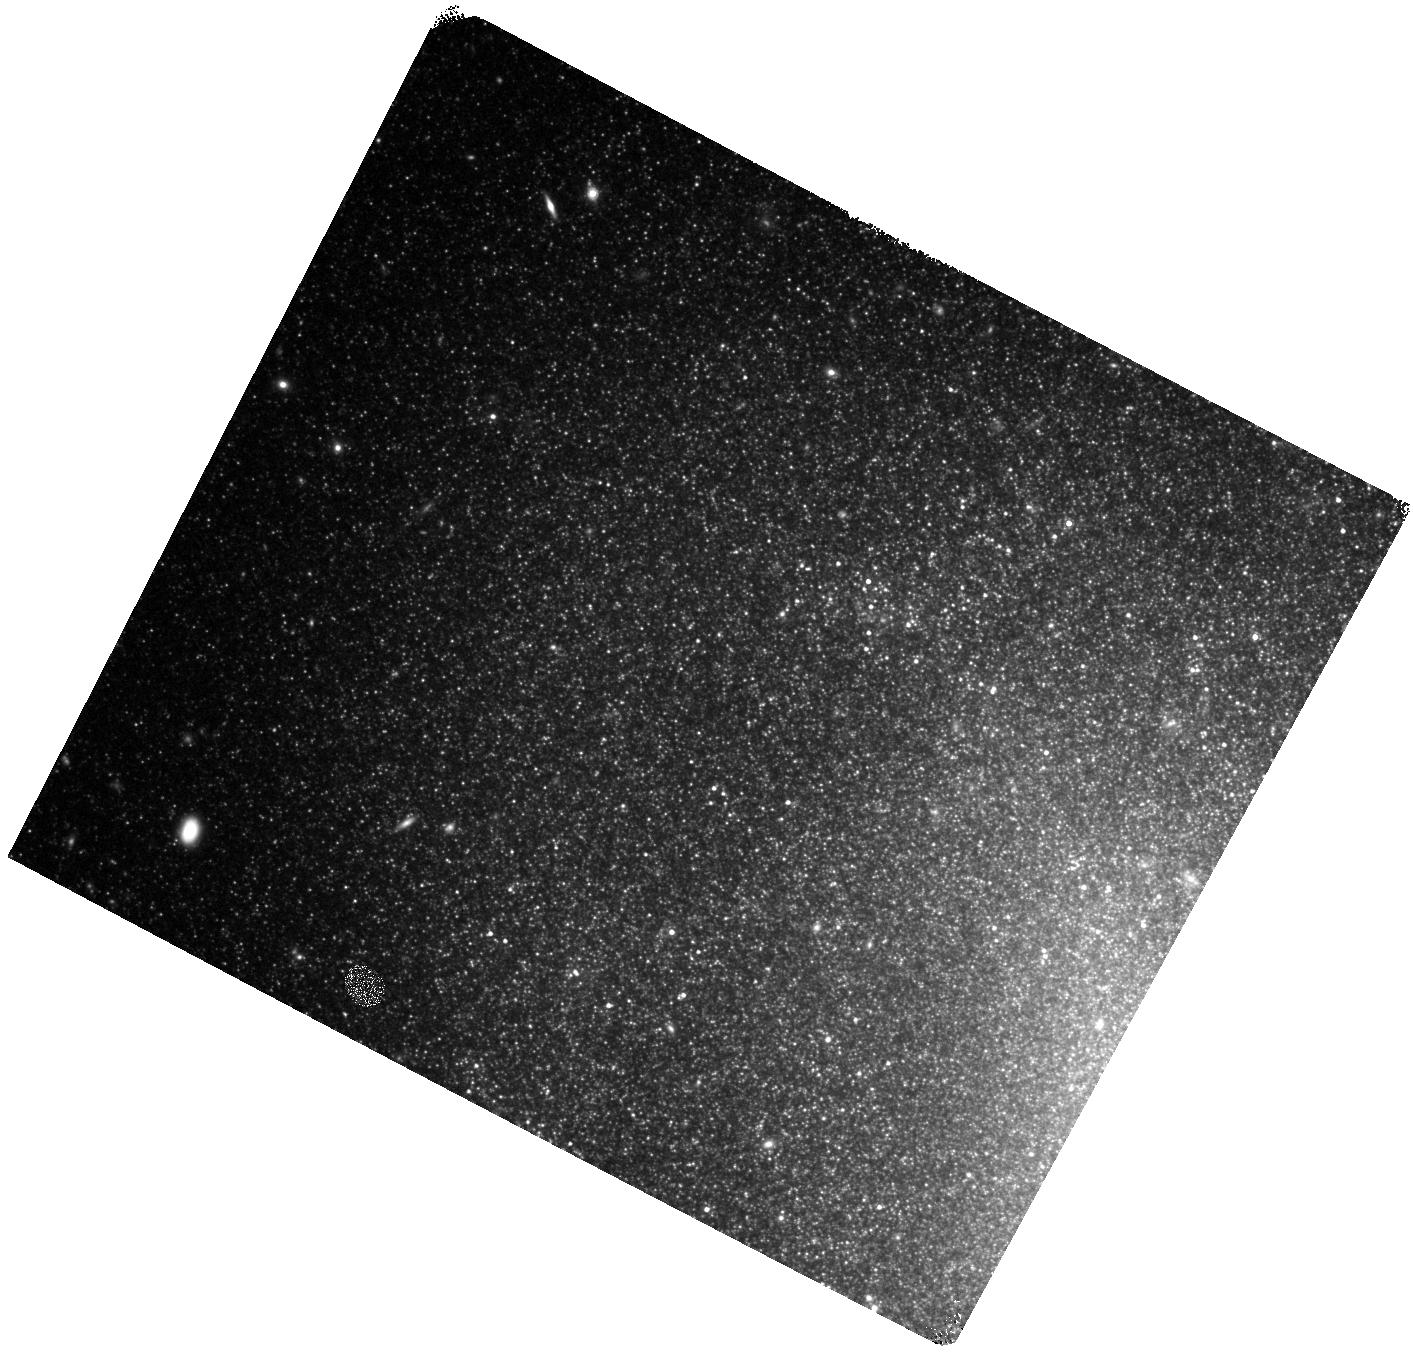
Target: SN-2002BU. Instrument: WFC3/IR. Filter: F160W. Exposure: 25 min. Observation ID: hst_13613_02_wfc3_ir_f160w_ichm02

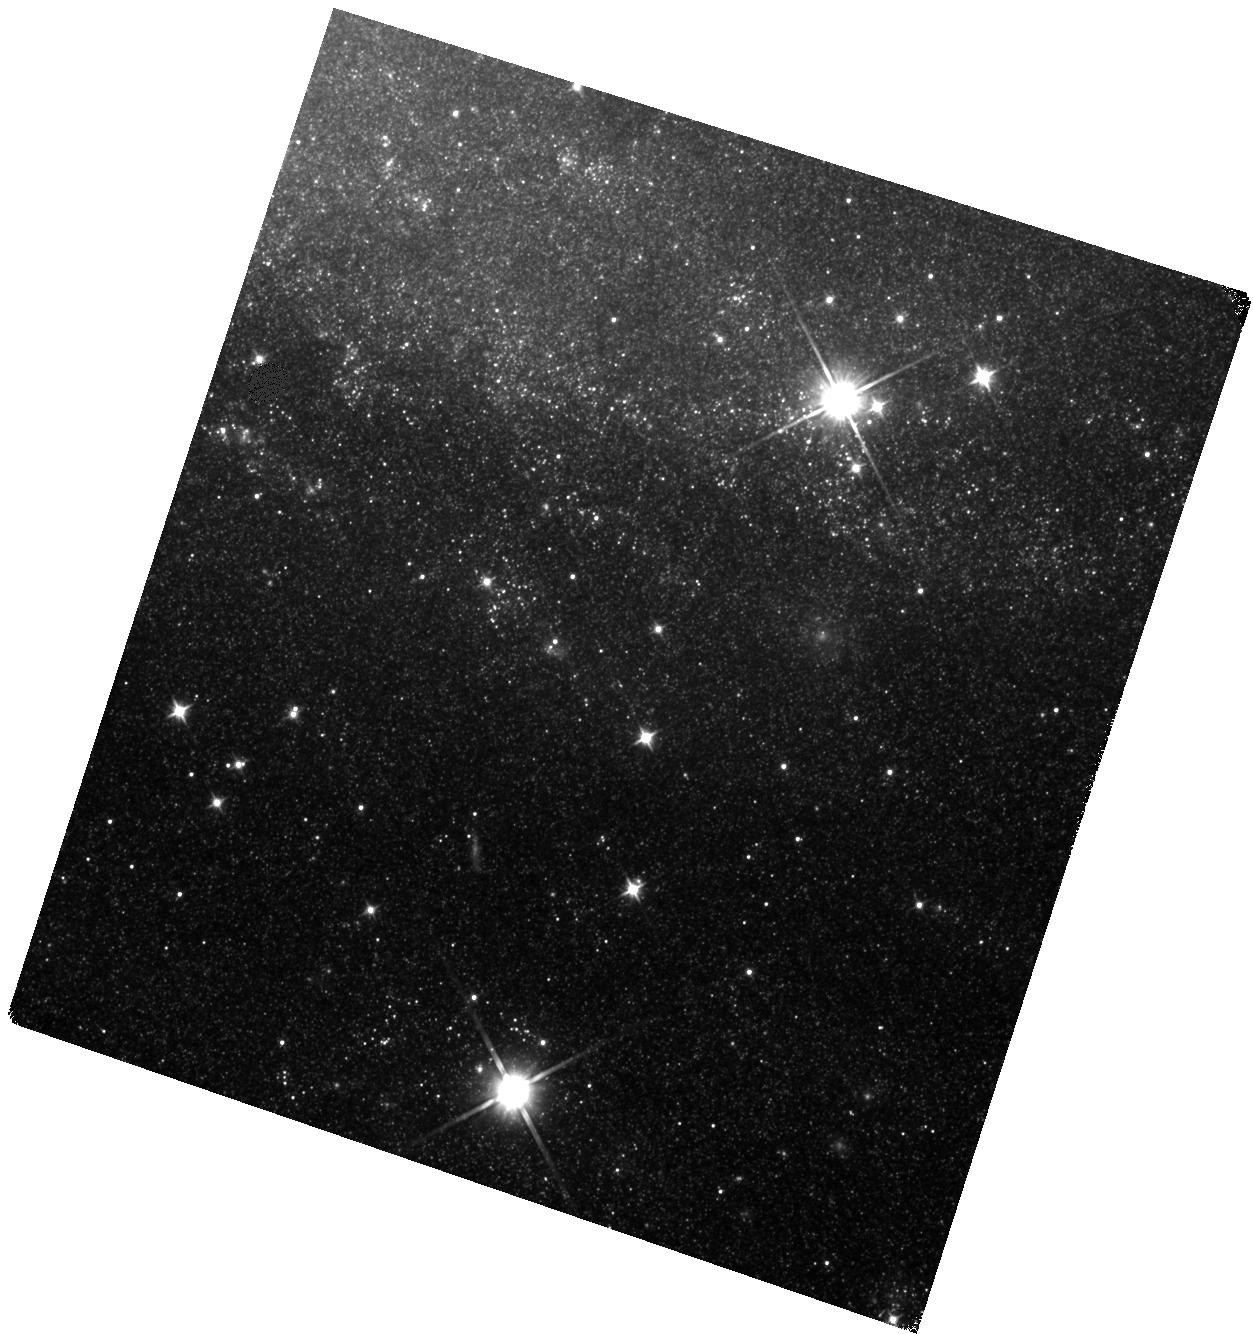
Target: SN-2008S. Instrument: WFC3/IR. Filter: F110W. Exposure: 22 min. Observation ID: hst_13613_03_wfc3_ir_f110w_ichm03

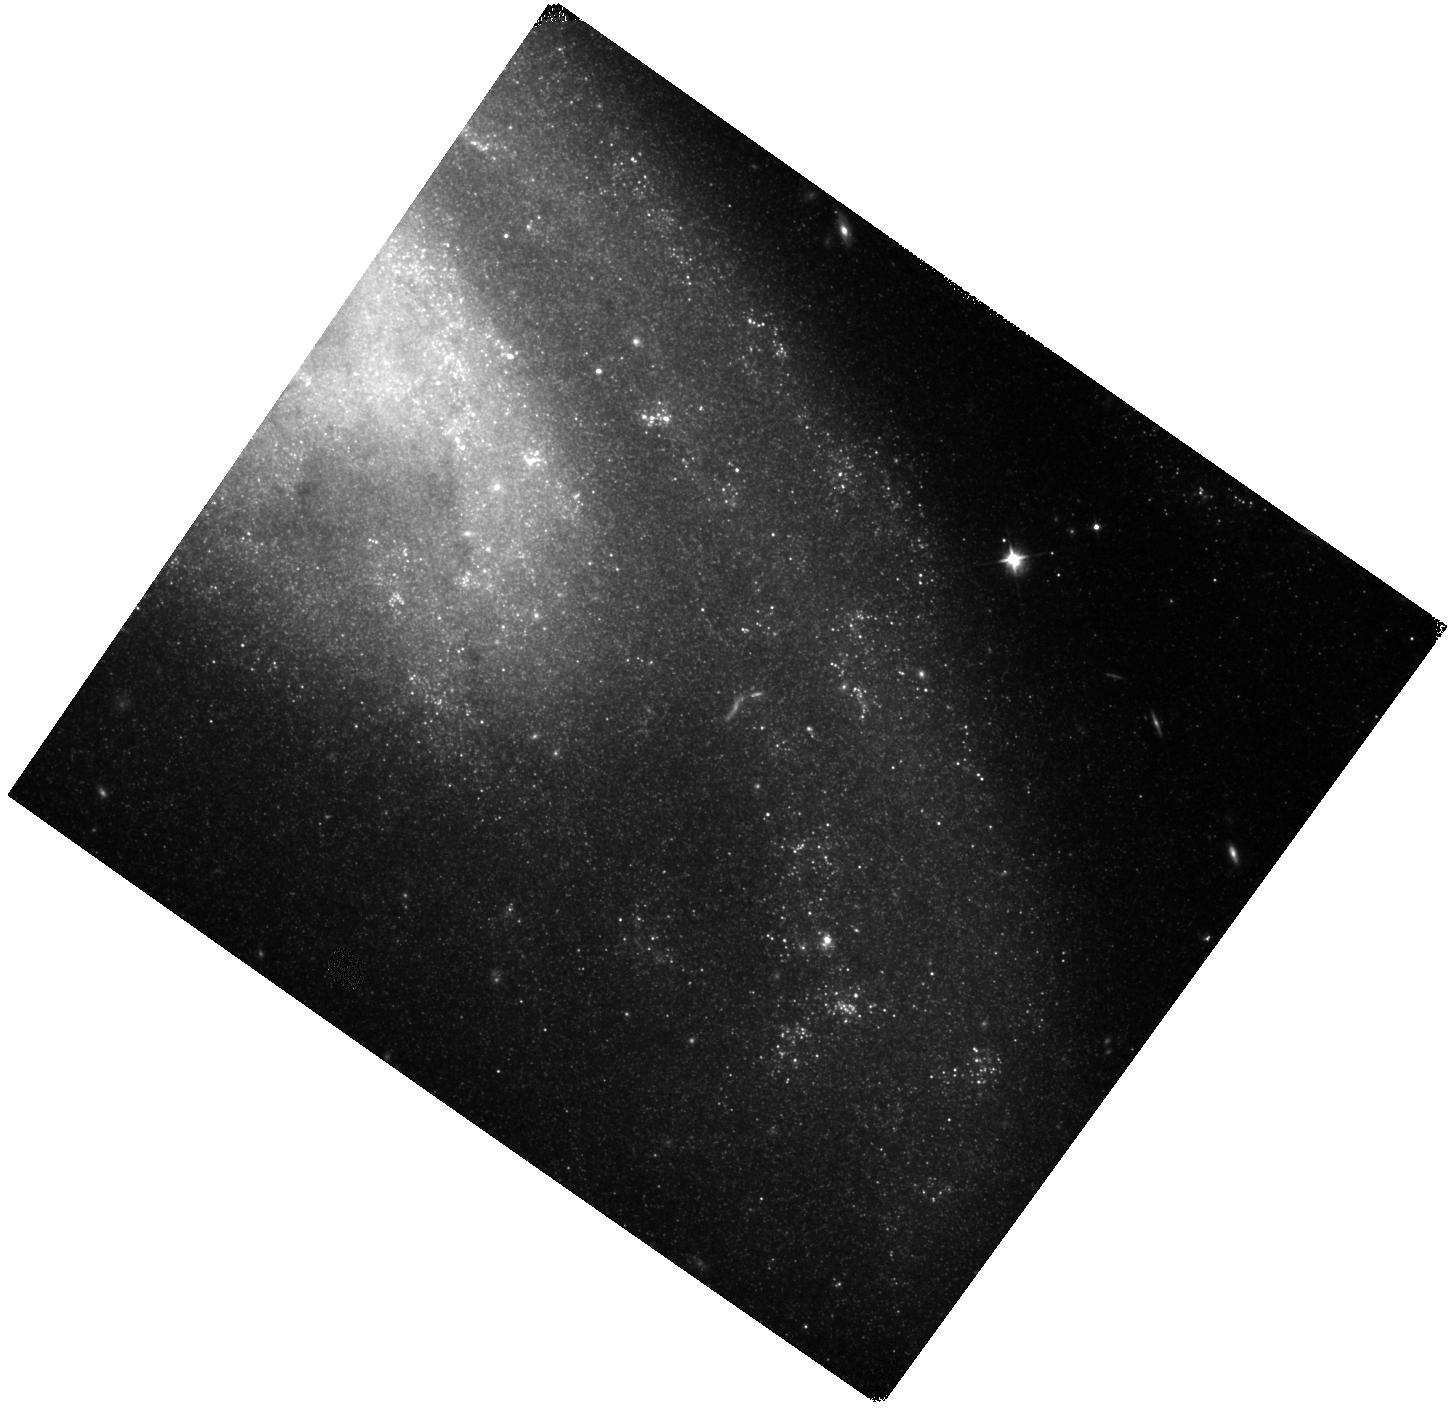
Target: SN-1999BW. Instrument: WFC3/IR. Filter: F110W. Exposure: 20 min. Observation ID: hst_13613_01_wfc3_ir_f110w_ichm01

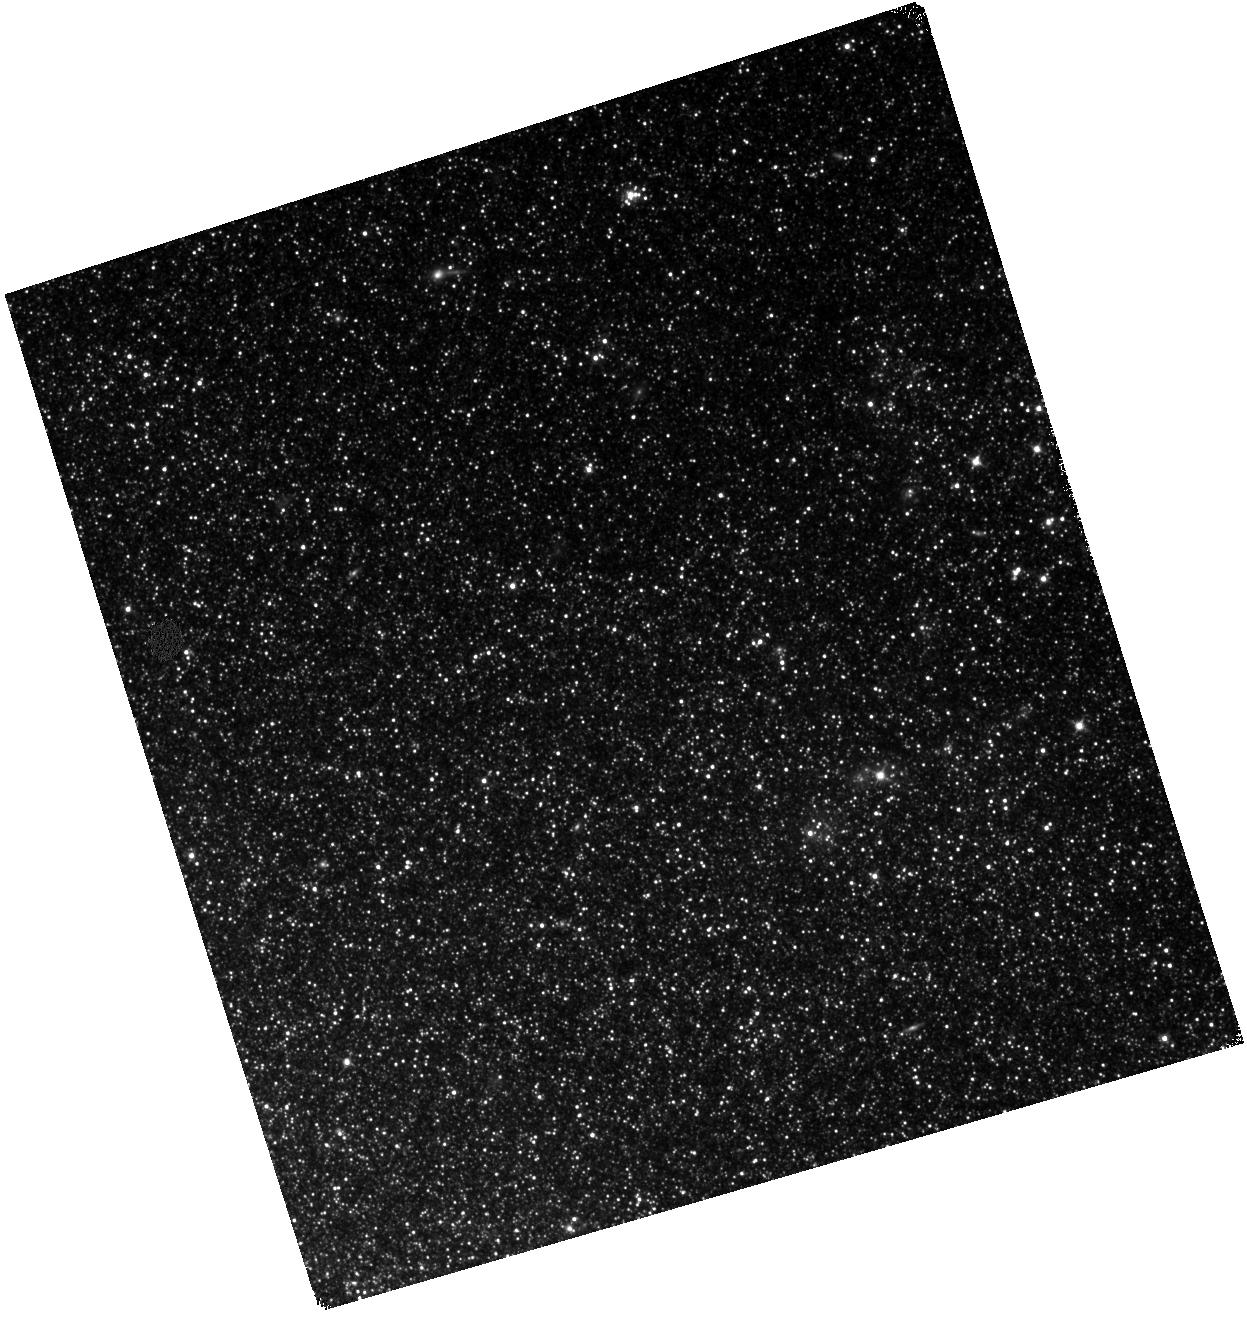
Target: NGC-300OT. Instrument: WFC3/IR. Filter: F110W. Exposure: 18 min. Observation ID: hst_13613_04_wfc3_ir_f110w_ichm04

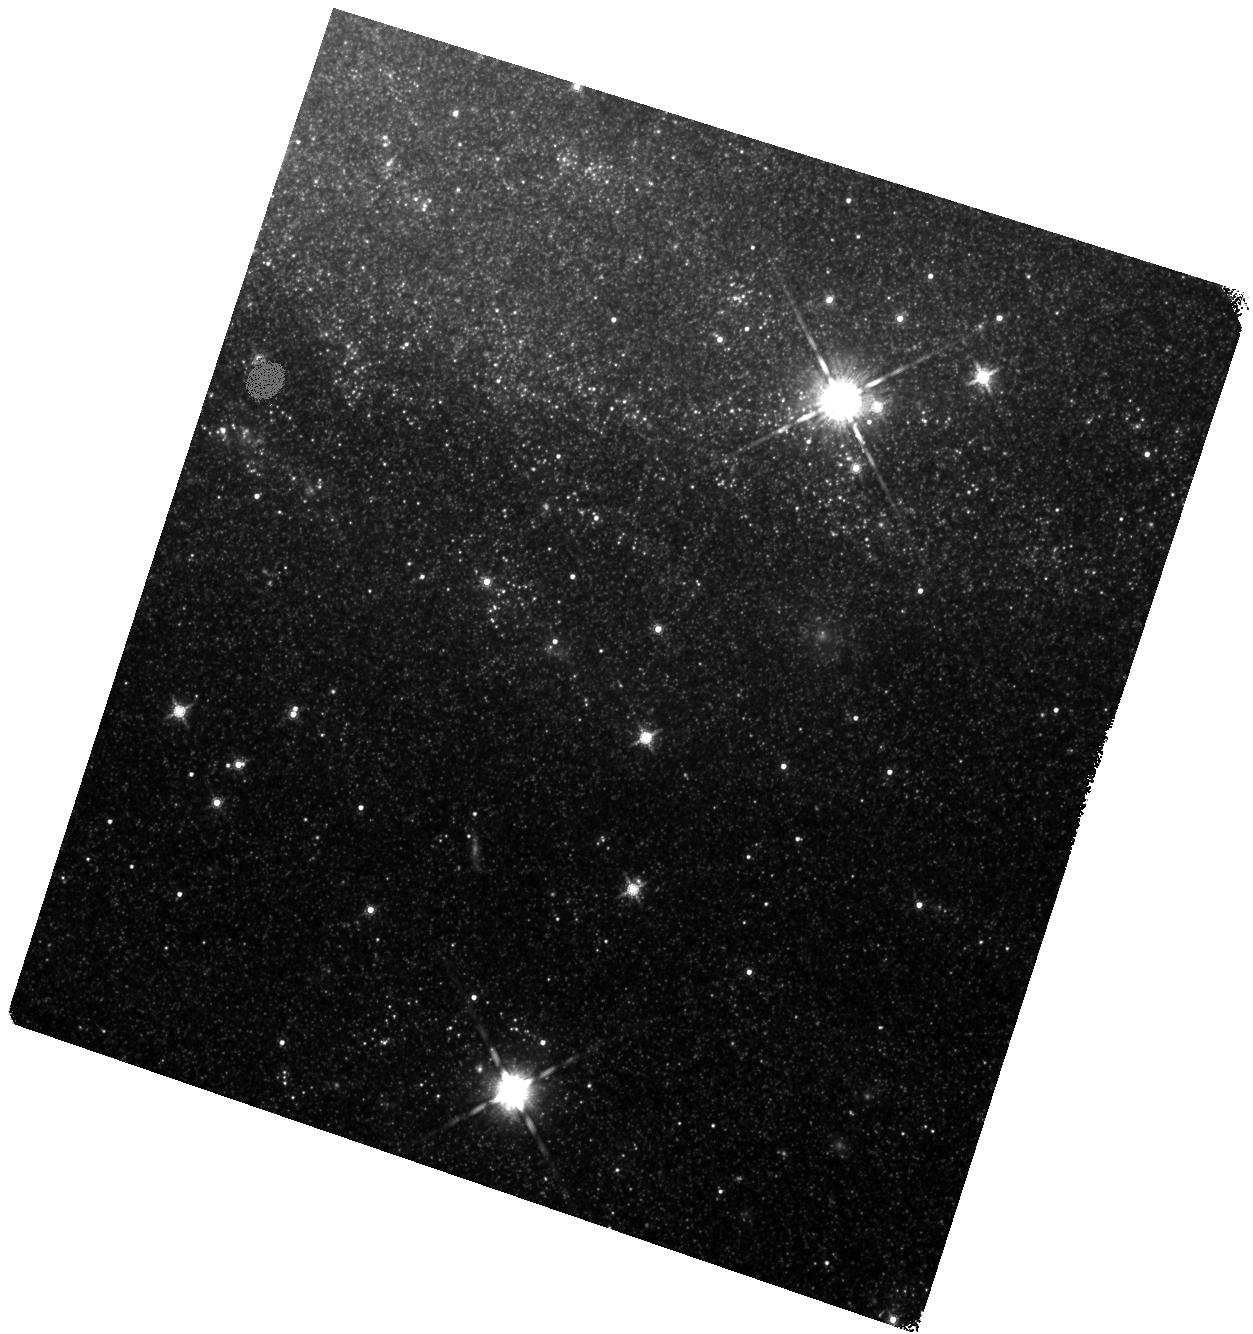
Target: SN-2008S. Instrument: WFC3/IR. Filter: F160W. Exposure: 25 min. Observation ID: hst_13613_03_wfc3_ir_f160w_ichm03

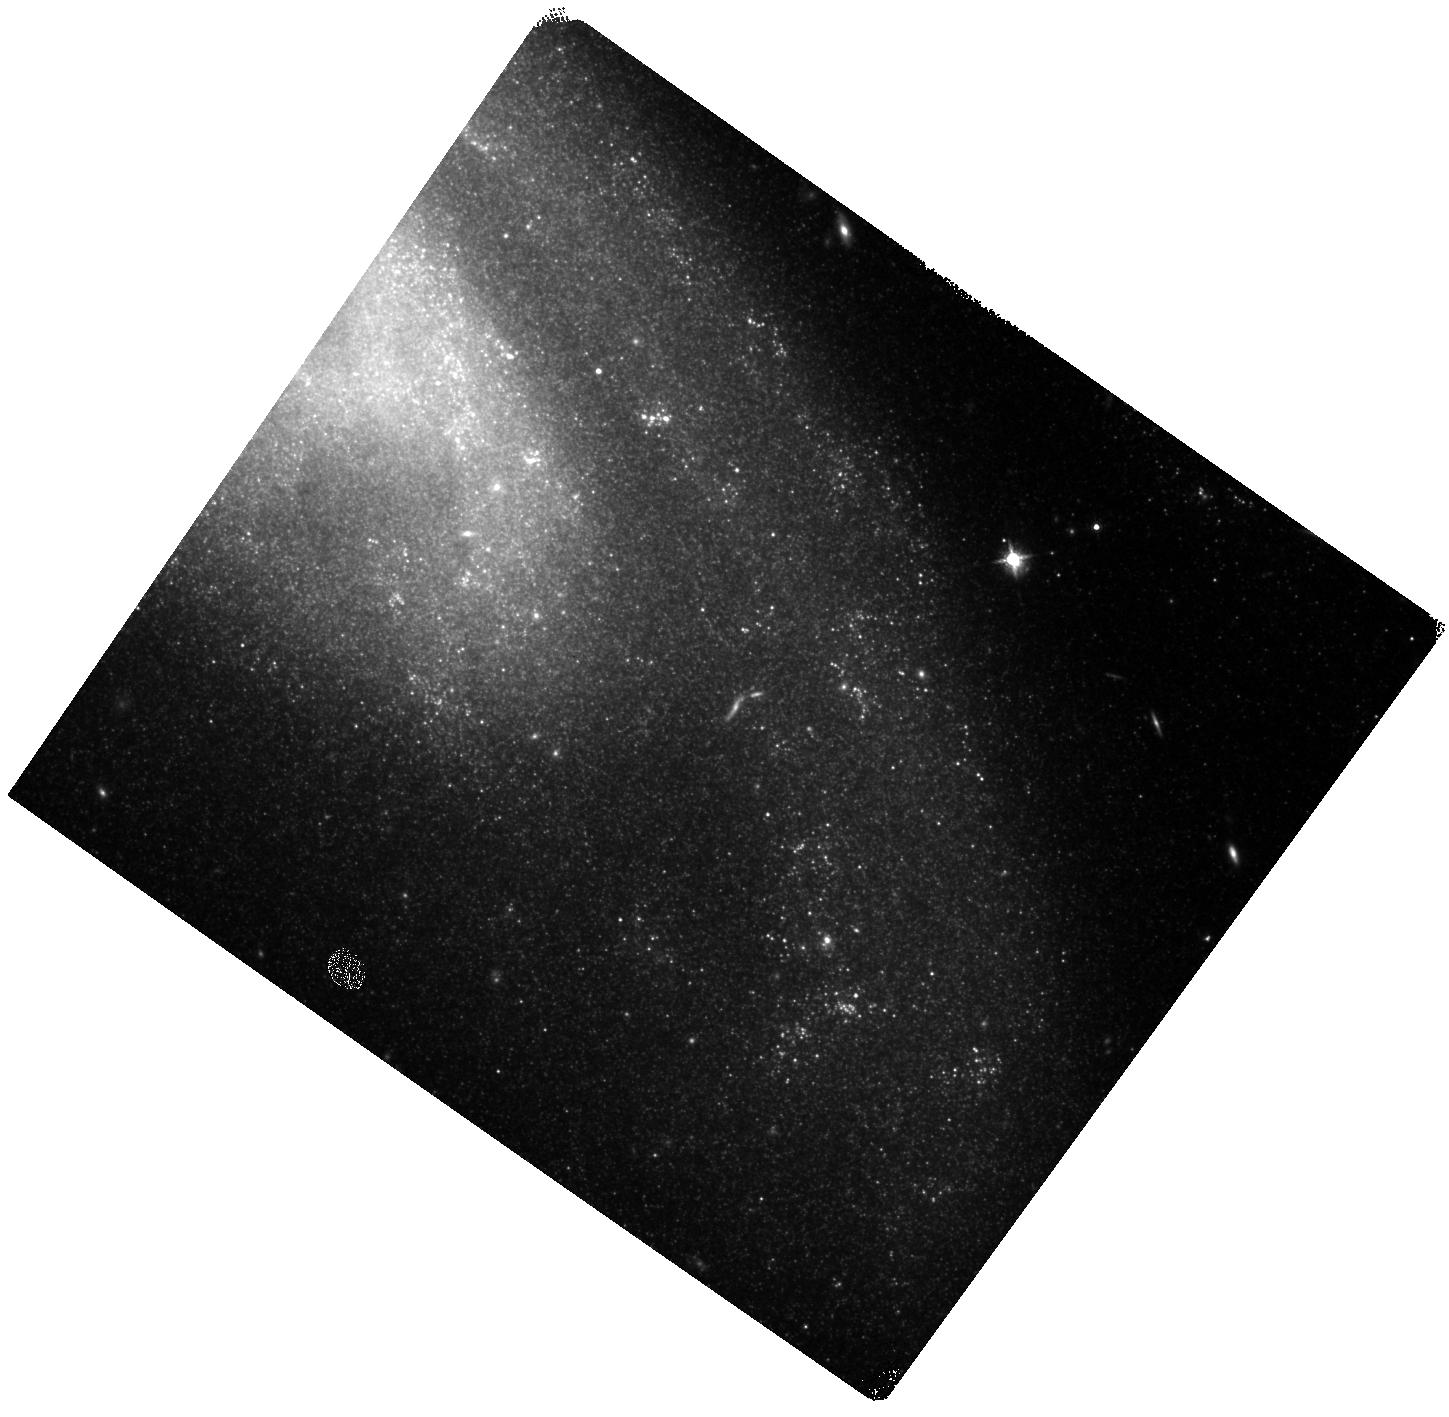
Target: SN-1999BW. Instrument: WFC3/IR. Filter: F160W. Exposure: 25 min. Observation ID: hst_13613_01_wfc3_ir_f160w_ichm01

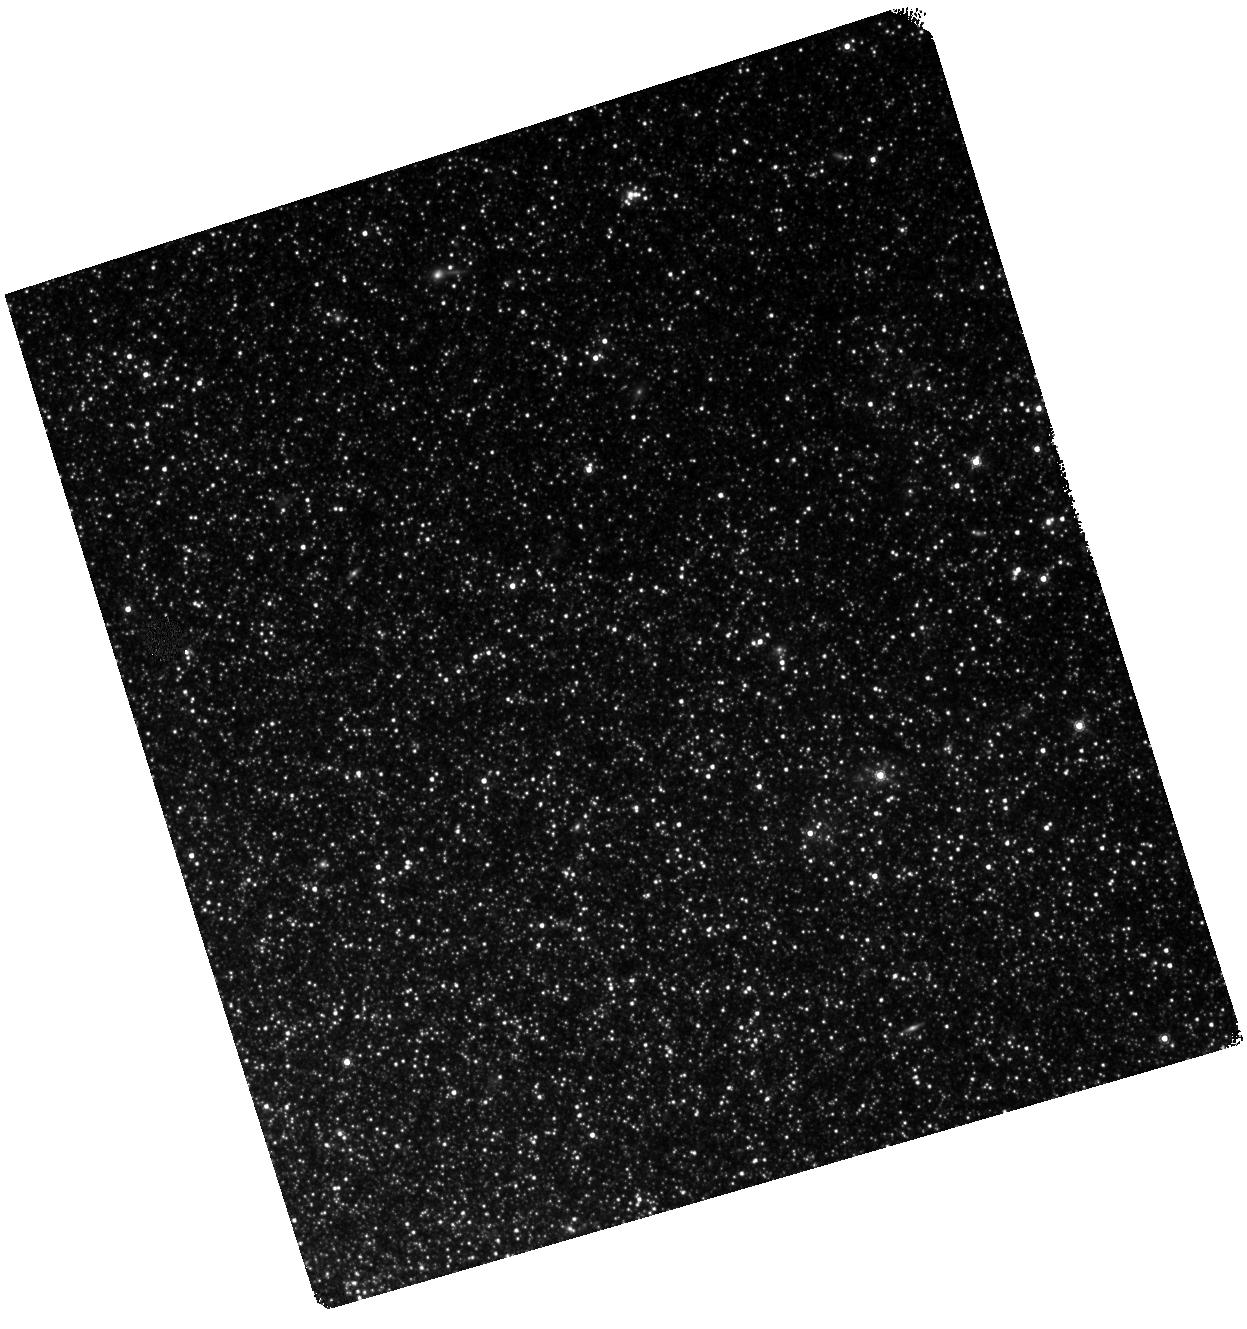
Target: NGC-300OT. Instrument: WFC3/IR. Filter: F160W. Exposure: 25 min. Observation ID: hst_13613_04_wfc3_ir_f160w_ichm04

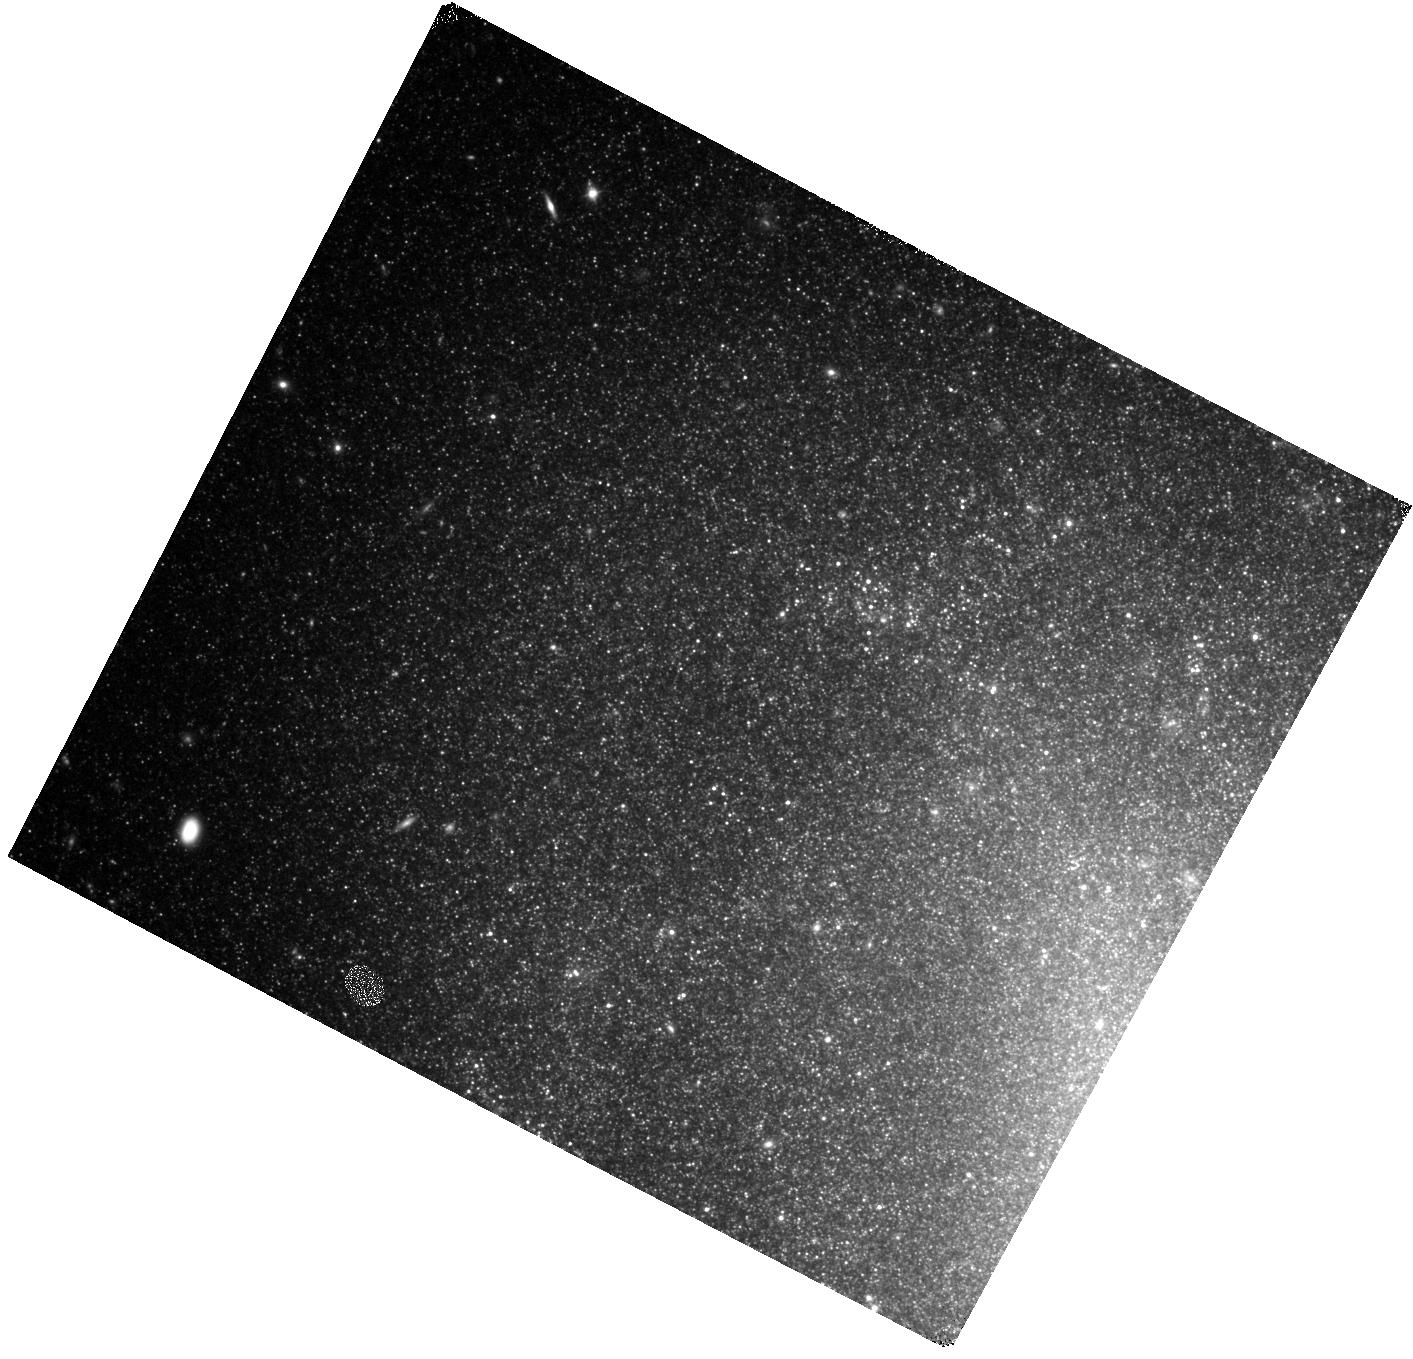
Target: SN-2002BU. Instrument: WFC3/IR. Filter: F110W. Exposure: 20 min. Observation ID: hst_13613_02_wfc3_ir_f110w_ichm02

Dust to Dust: Monitoring the Evolution of the New Class of Self-Obscured Transients (PI: Kochanek, Chris S.)

The goal of this proposal is to understand a new class of explosive transients associated with the most massive AGB stars. Today these sources are true creatures of the mid-IR, being optically invisible and very faint in the near-IR. By coarsely monitoring them with Spitzer and HST we can examine the evolution of the luminosity, dust optical depth and dust radius/temperature at a key time when their observed fluxes are approaching those of the two known progenitors. At its very simplest, they must stop fading in the next ~year or they are the theoretically expected but observationally missing electron capture supernovae (ecSNe). The only way to find out is to continue monitoring the evolution of the four closest examples.